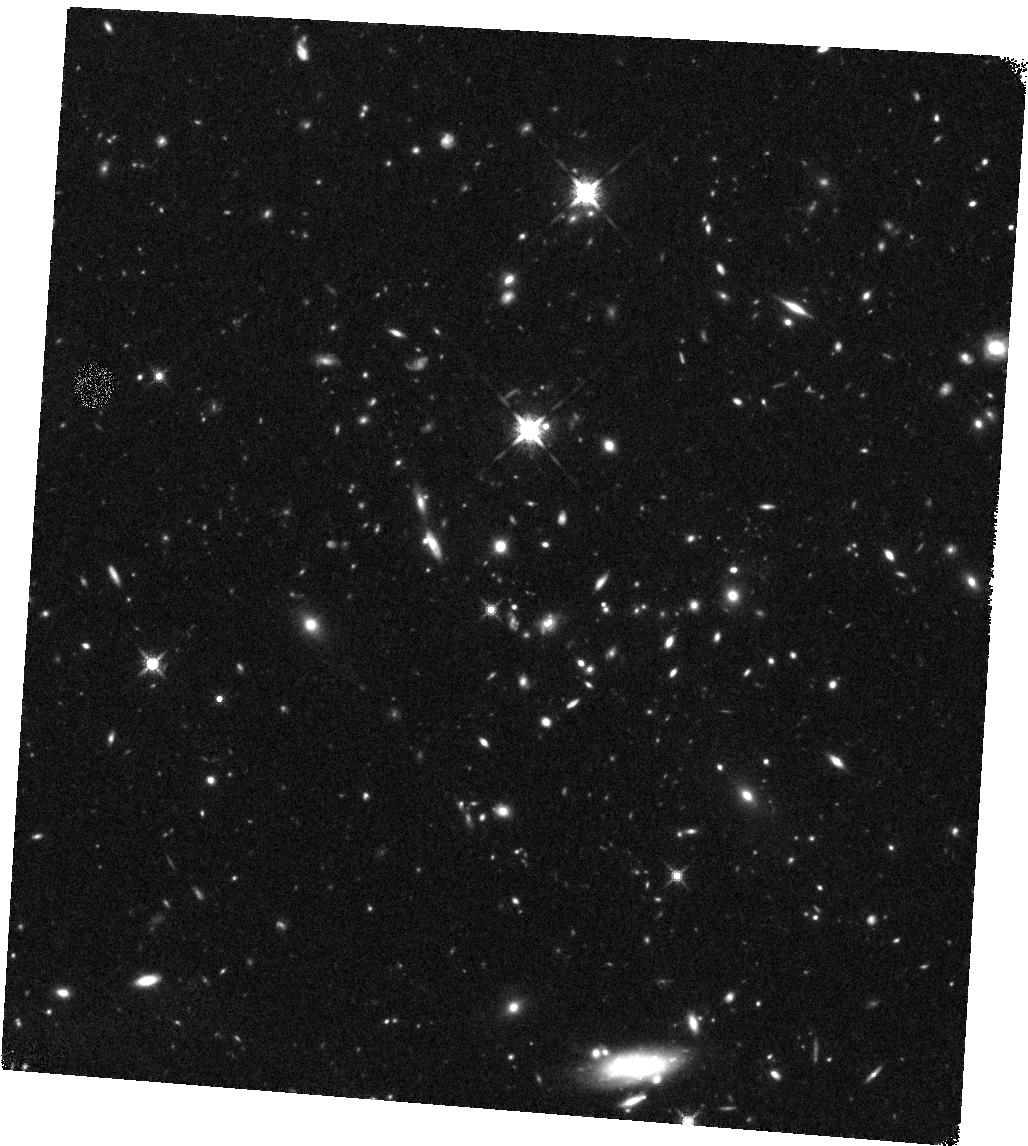
Target: J030510.62
Instrument: WFC3/IR
Filter: F160W
Exposure: 43 min
Observation ID: hst_14653_05_wfc3_ir_f160w_id8505

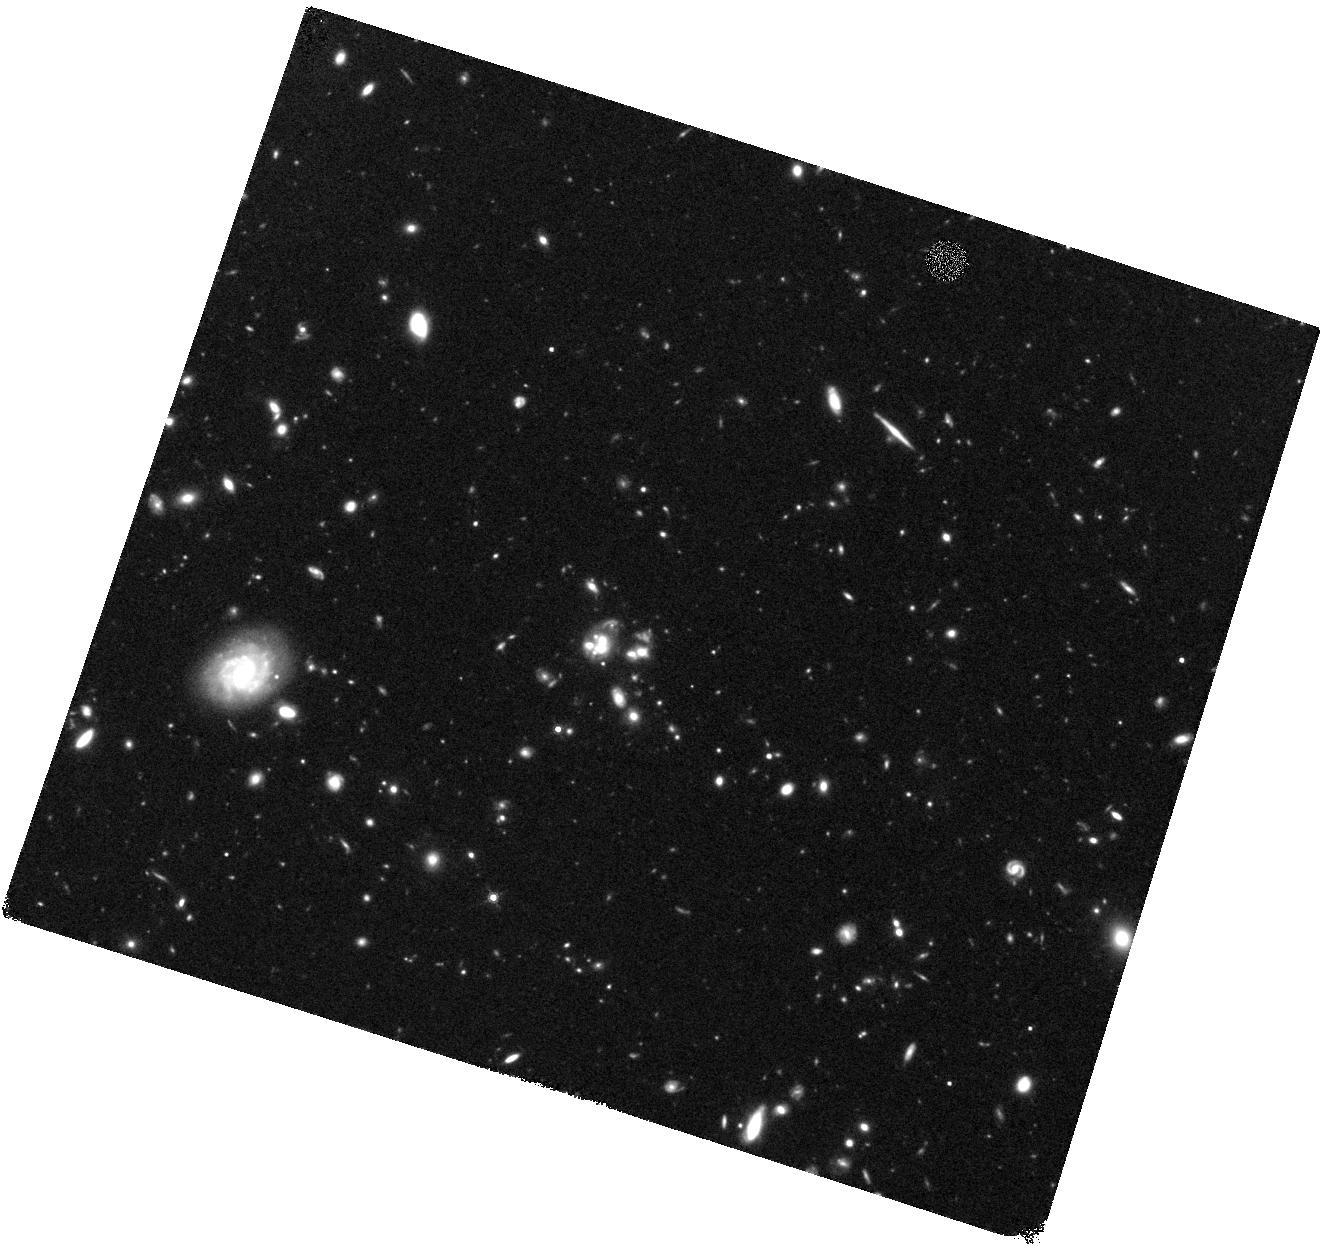
Target: J120207.90
Instrument: WFC3/IR
Filter: F160W
Exposure: 46 min
Observation ID: hst_14653_13_wfc3_ir_f160w_id8513

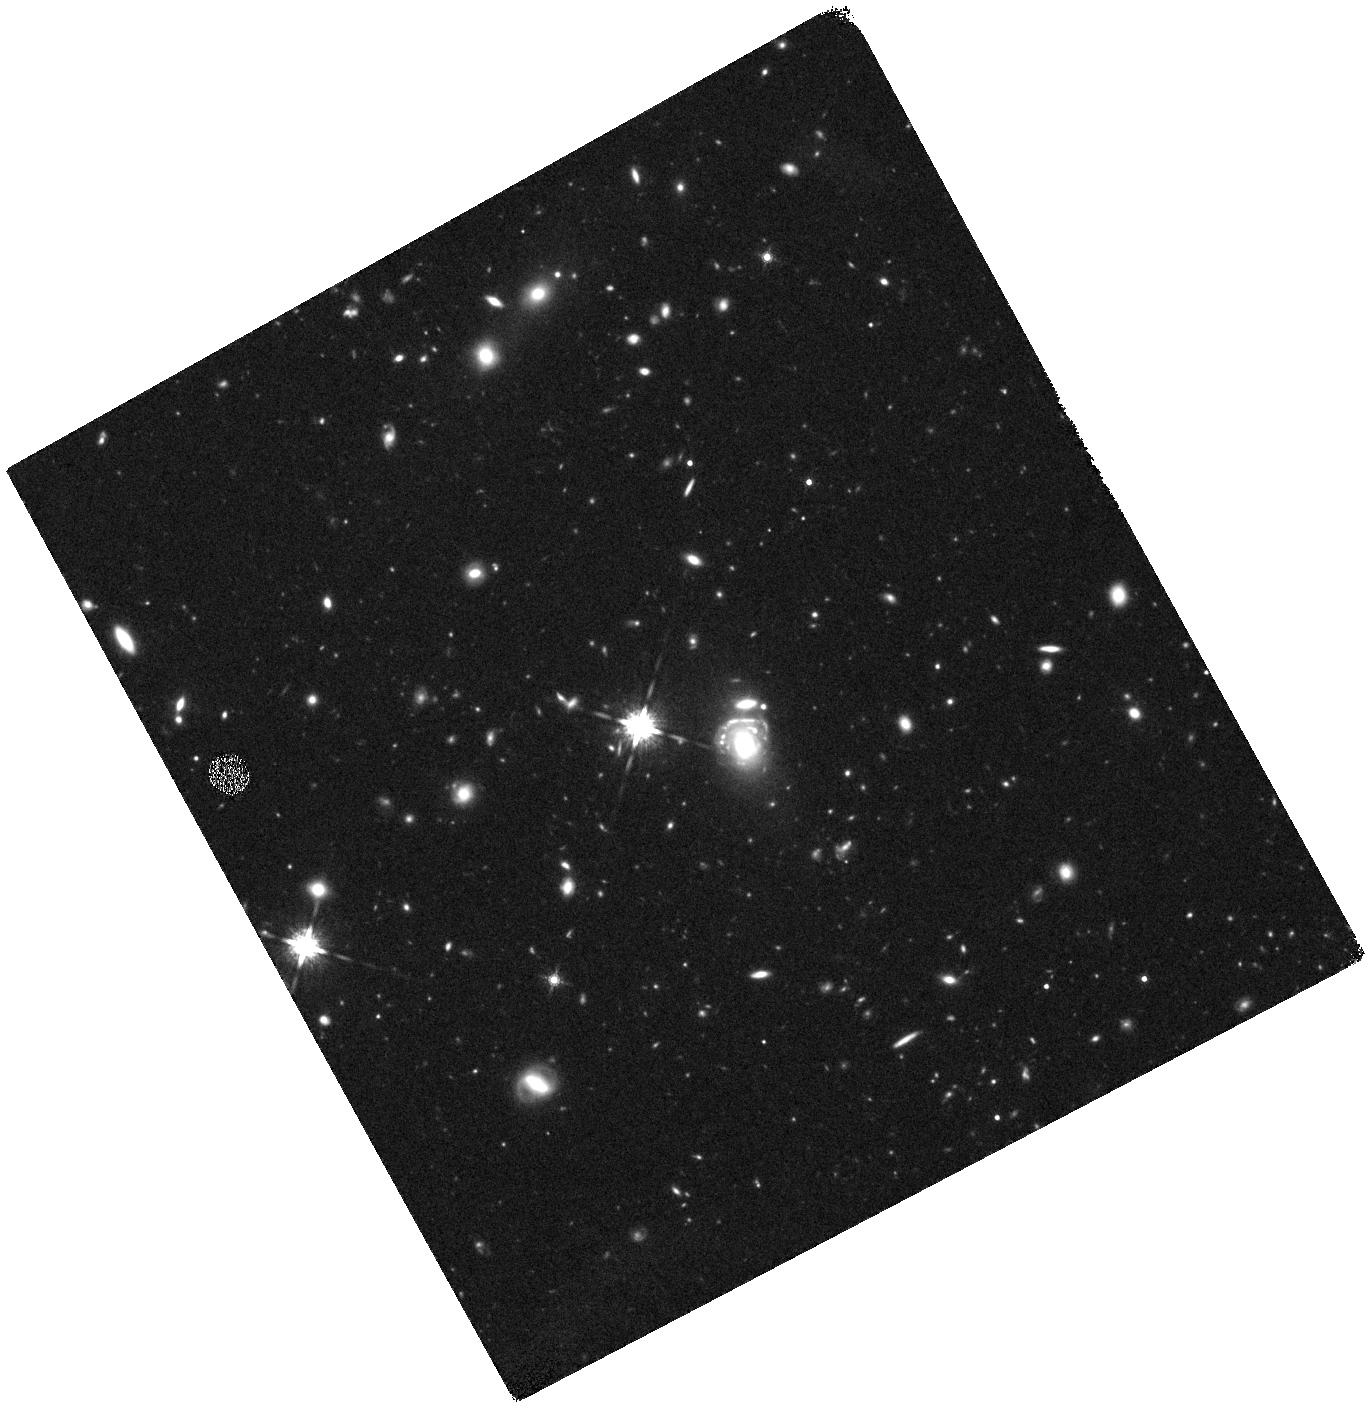
Target: J231356.64
Instrument: WFC3/IR
Filter: F160W
Exposure: 42 min
Observation ID: hst_14653_22_wfc3_ir_f160w_id8522

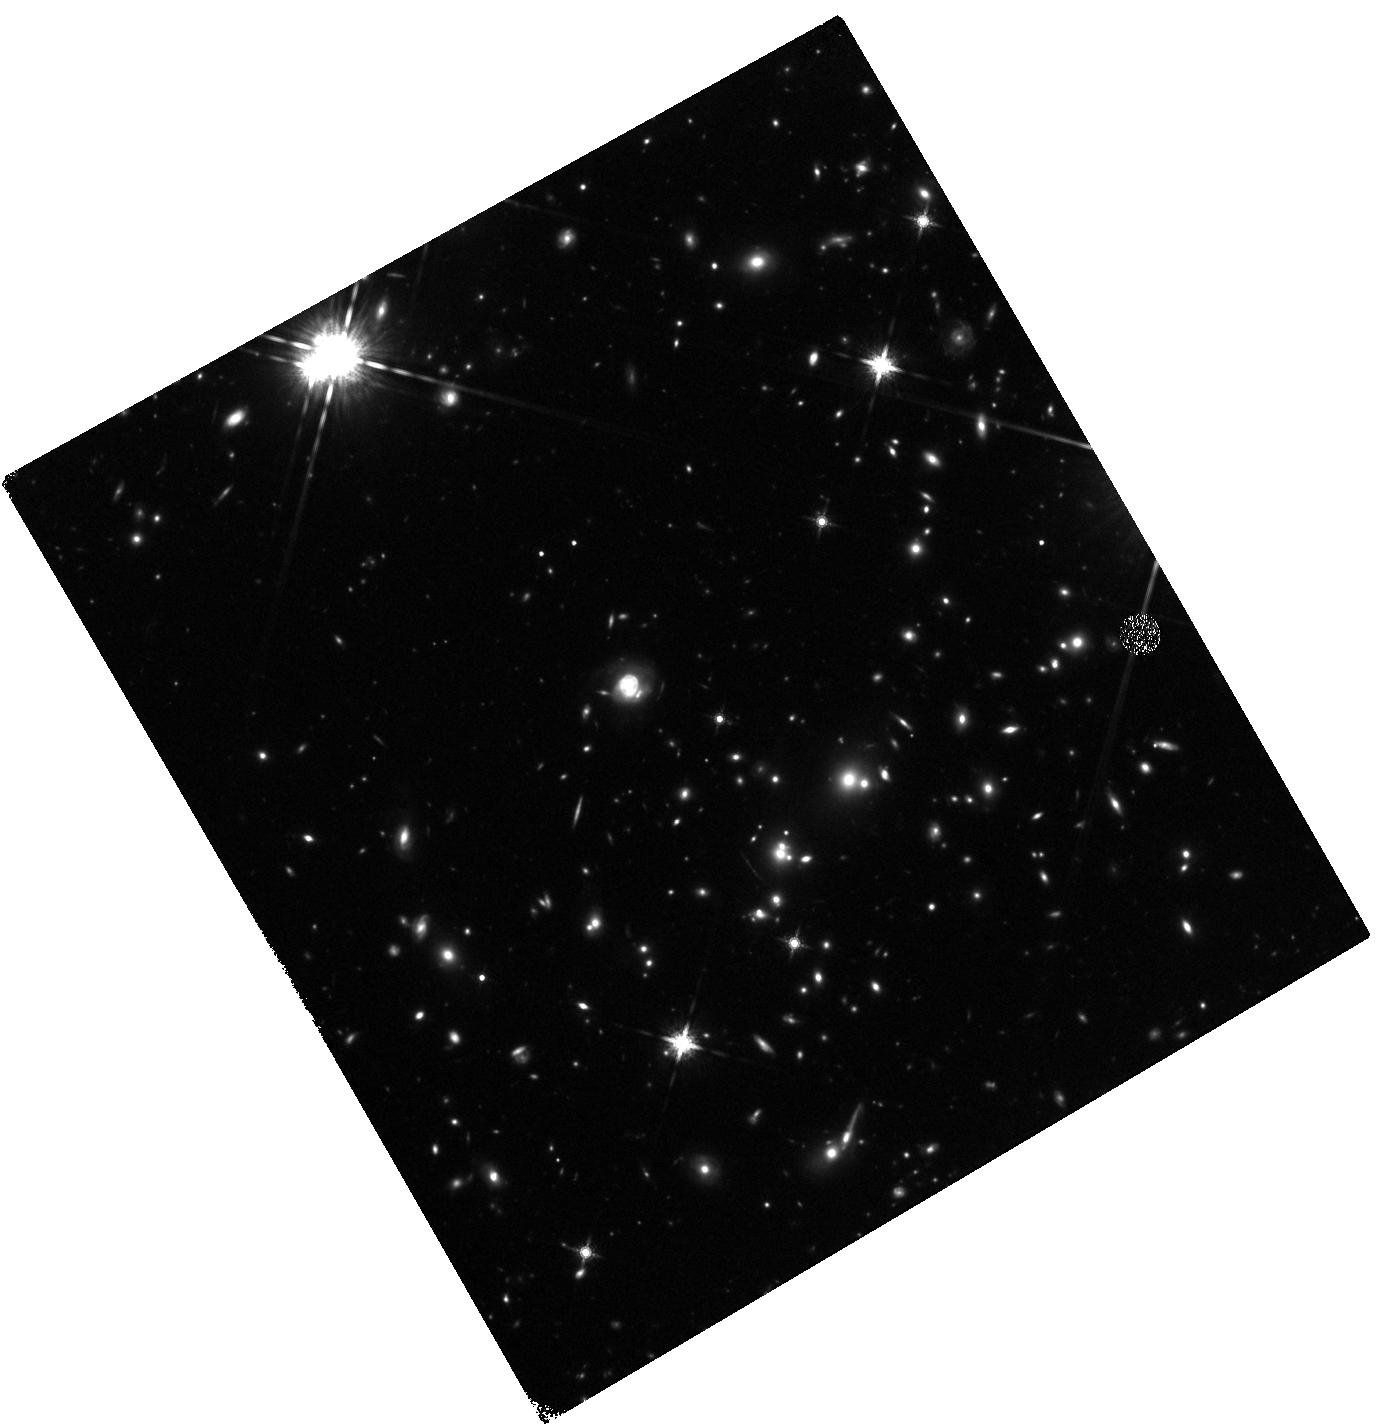
Target: J160722.77
Instrument: WFC3/IR
Filter: F160W
Exposure: 49 min
Observation ID: hst_14653_21_wfc3_ir_f160w_id8521

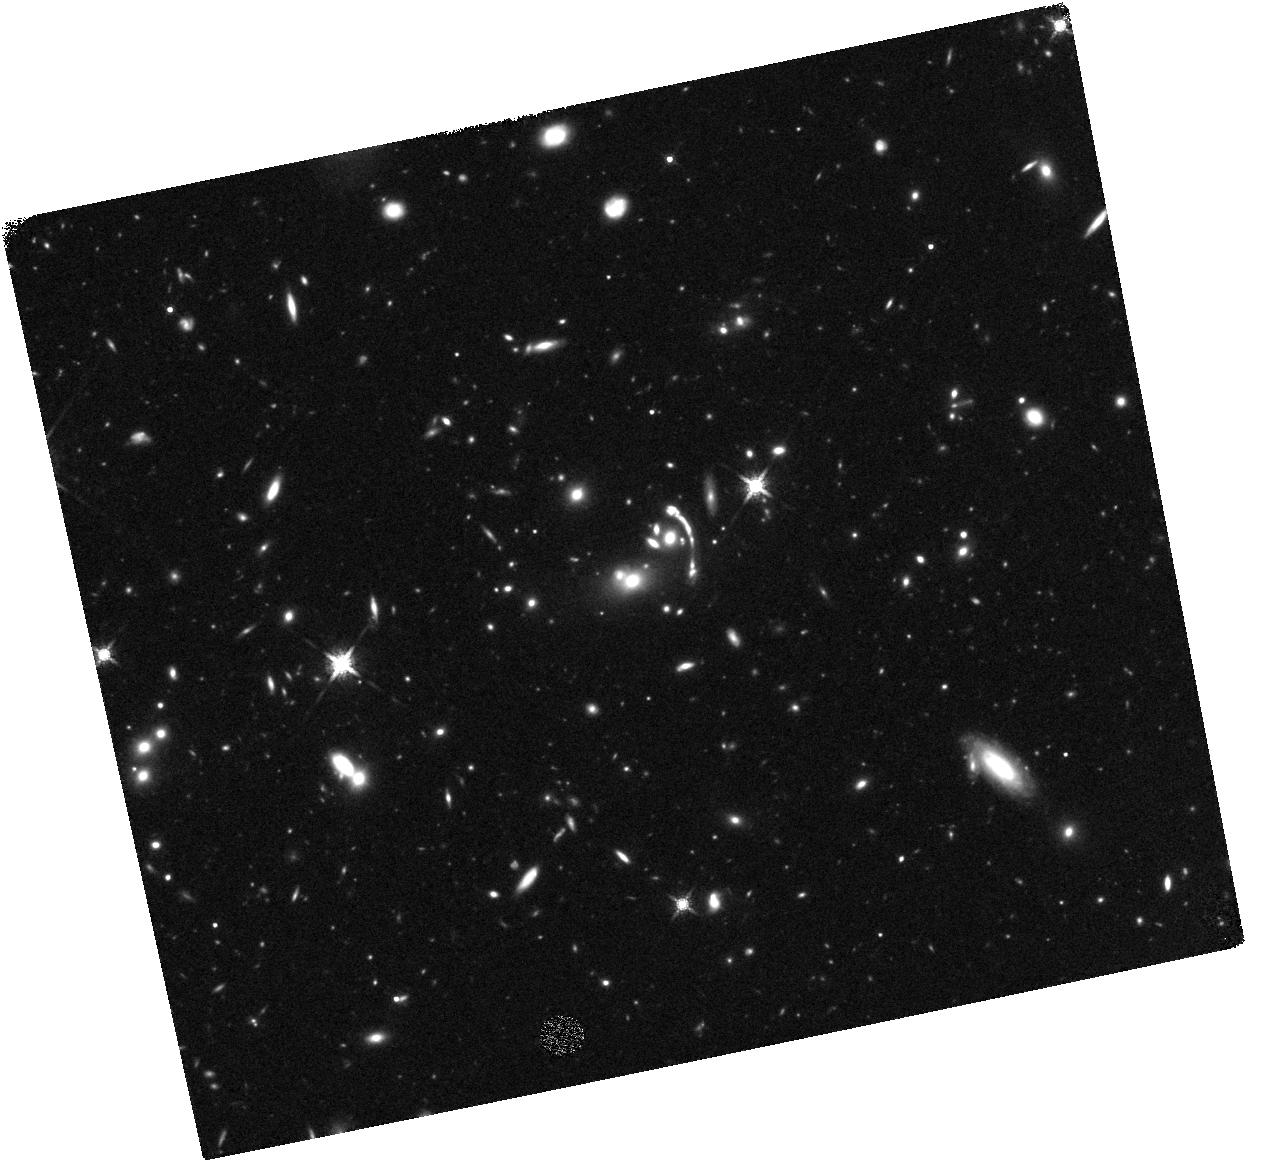
Target: J144958.59
Instrument: WFC3/IR
Filter: F160W
Exposure: 43 min
Observation ID: hst_14653_20_wfc3_ir_f160w_id8520

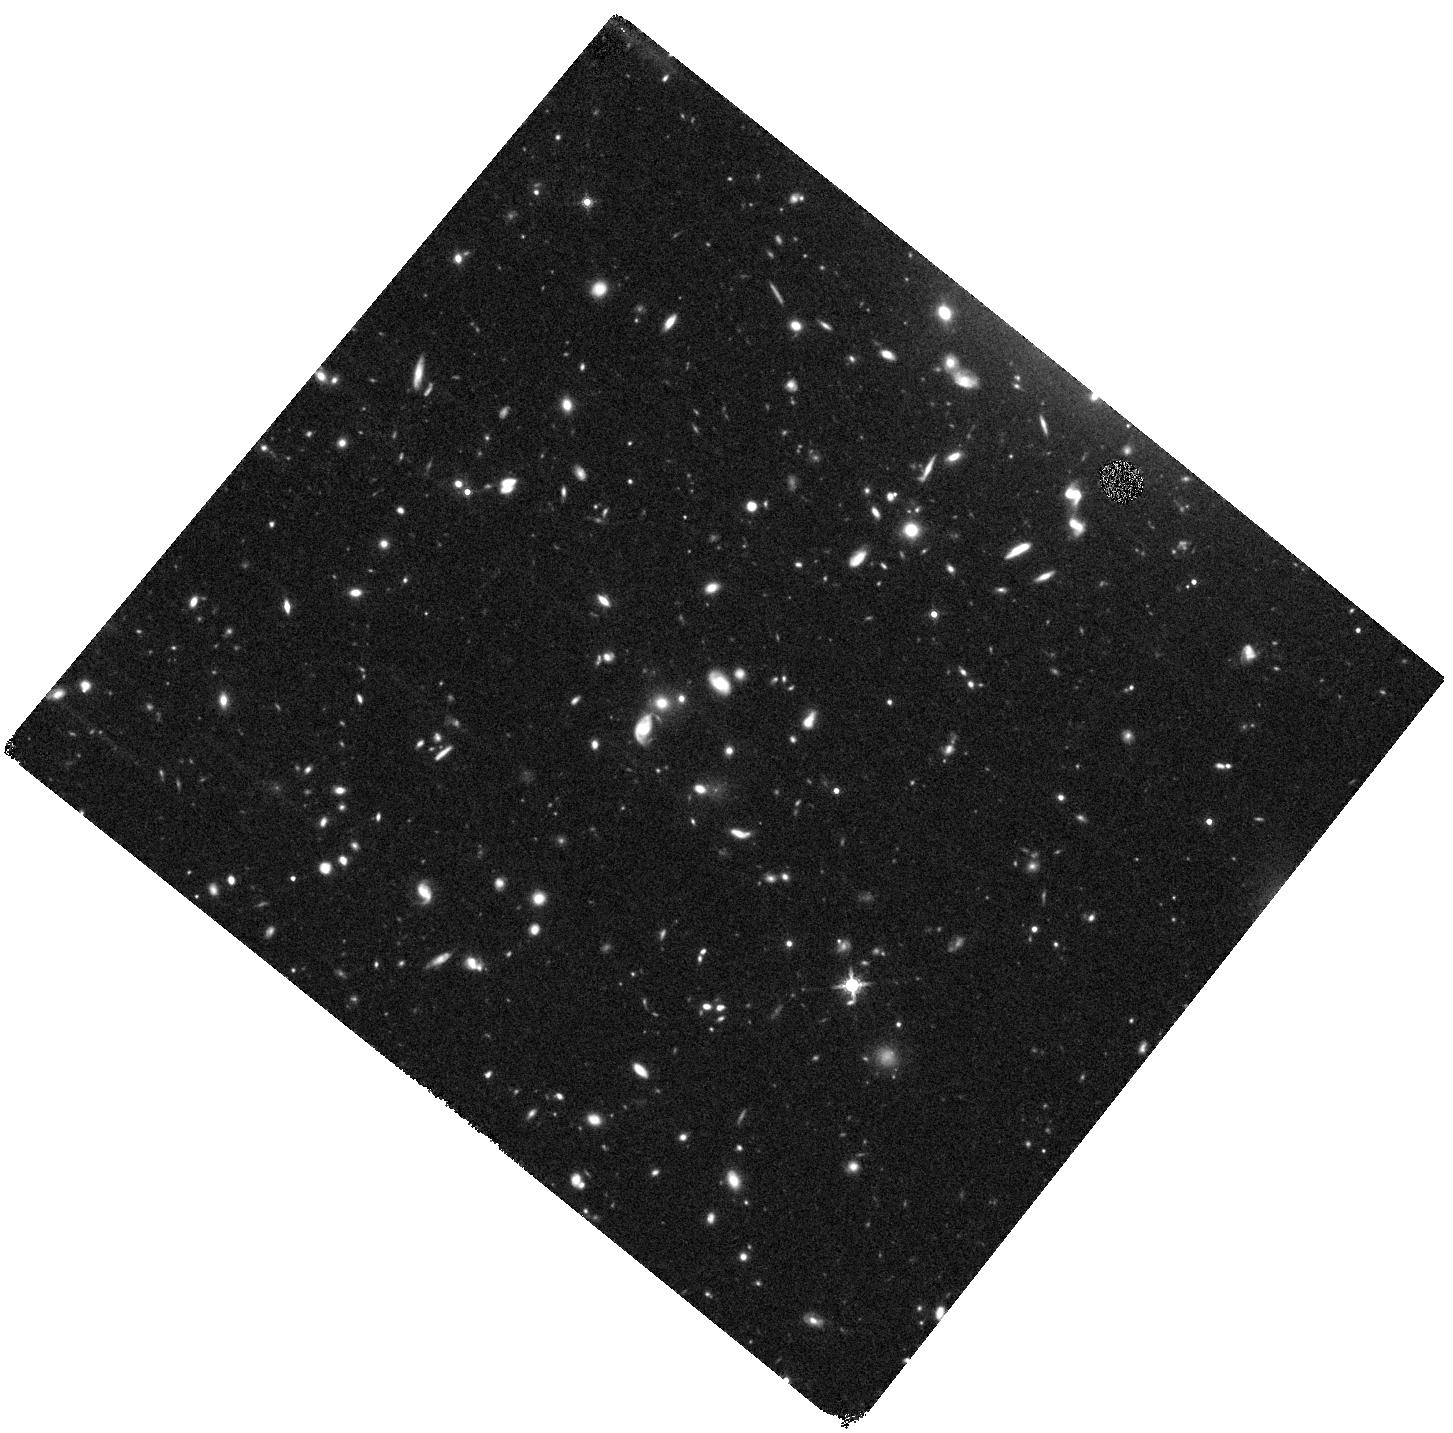
Target: J113921.74
Instrument: WFC3/IR
Filter: F160W
Exposure: 43 min
Observation ID: hst_14653_10_wfc3_ir_f160w_id8510

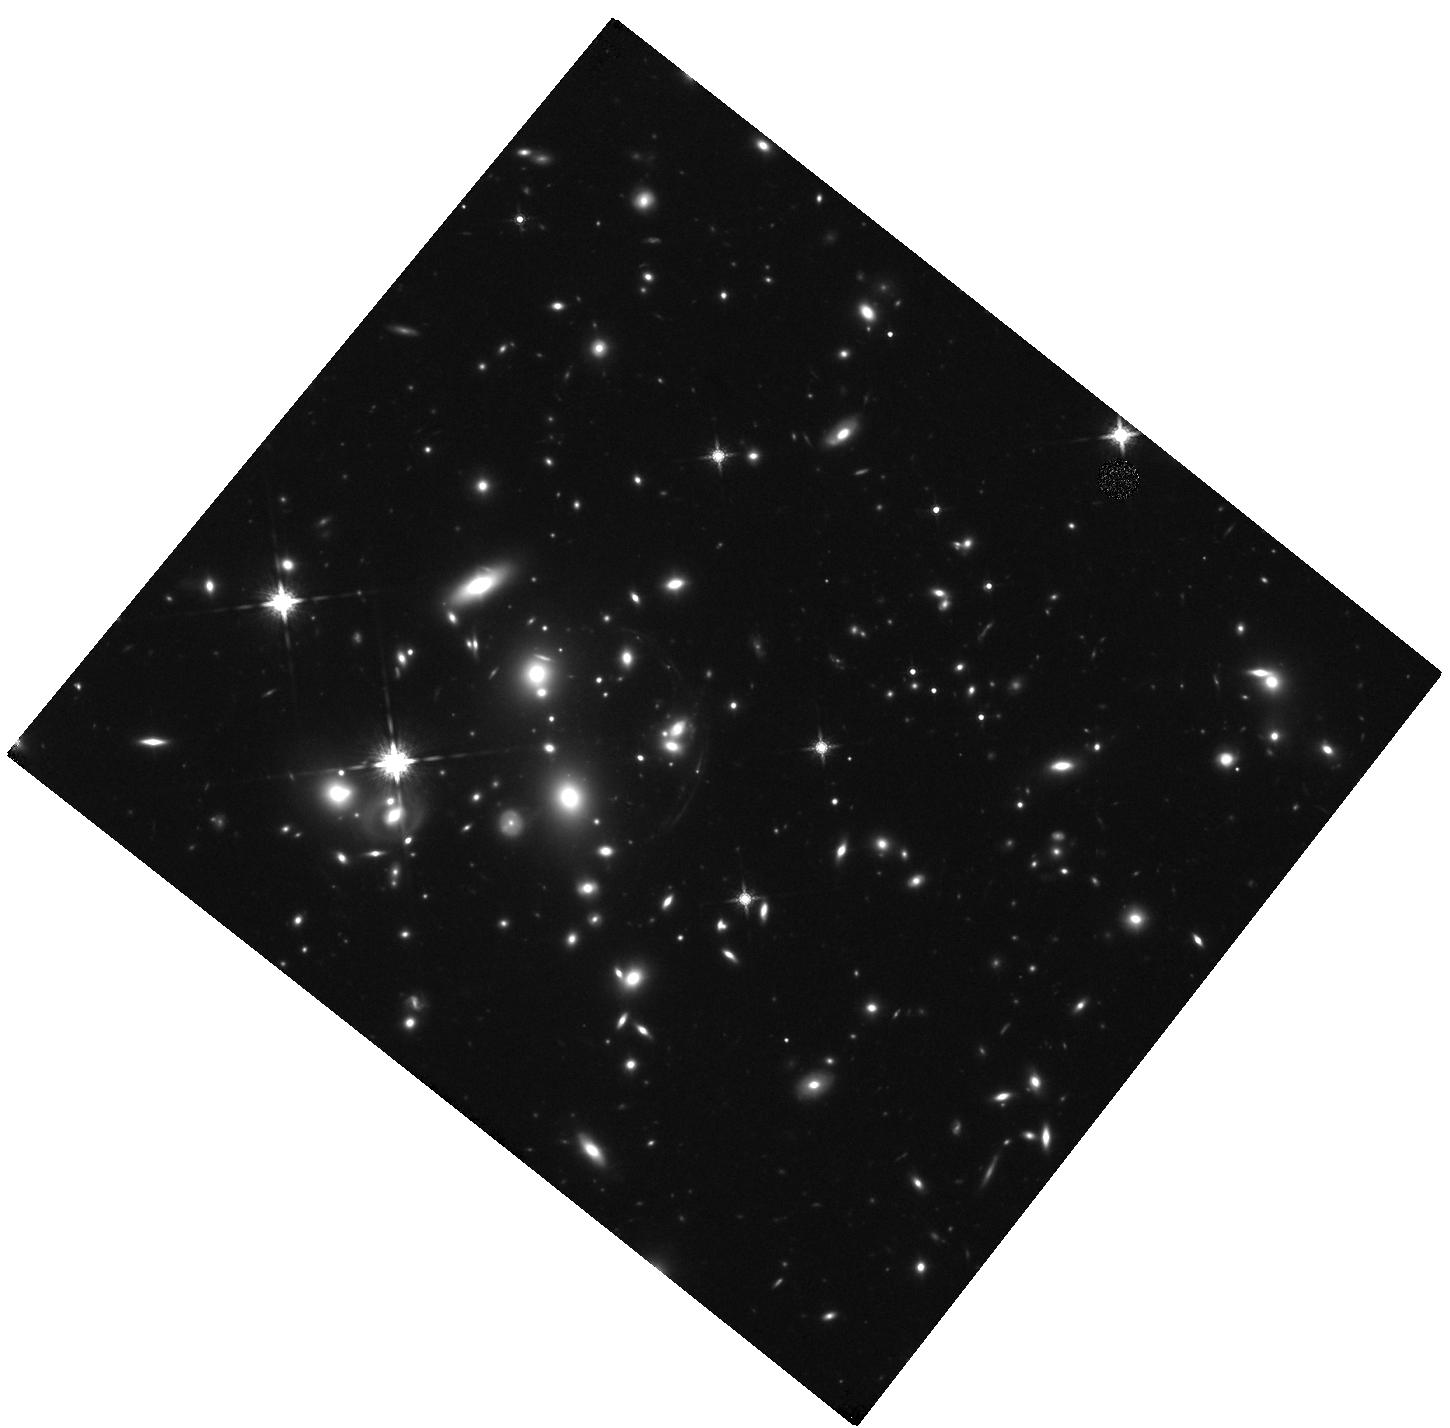
Target: J074851.72
Instrument: WFC3/IR
Filter: F160W
Exposure: 46 min
Observation ID: hst_14653_06_wfc3_ir_f160w_id8506

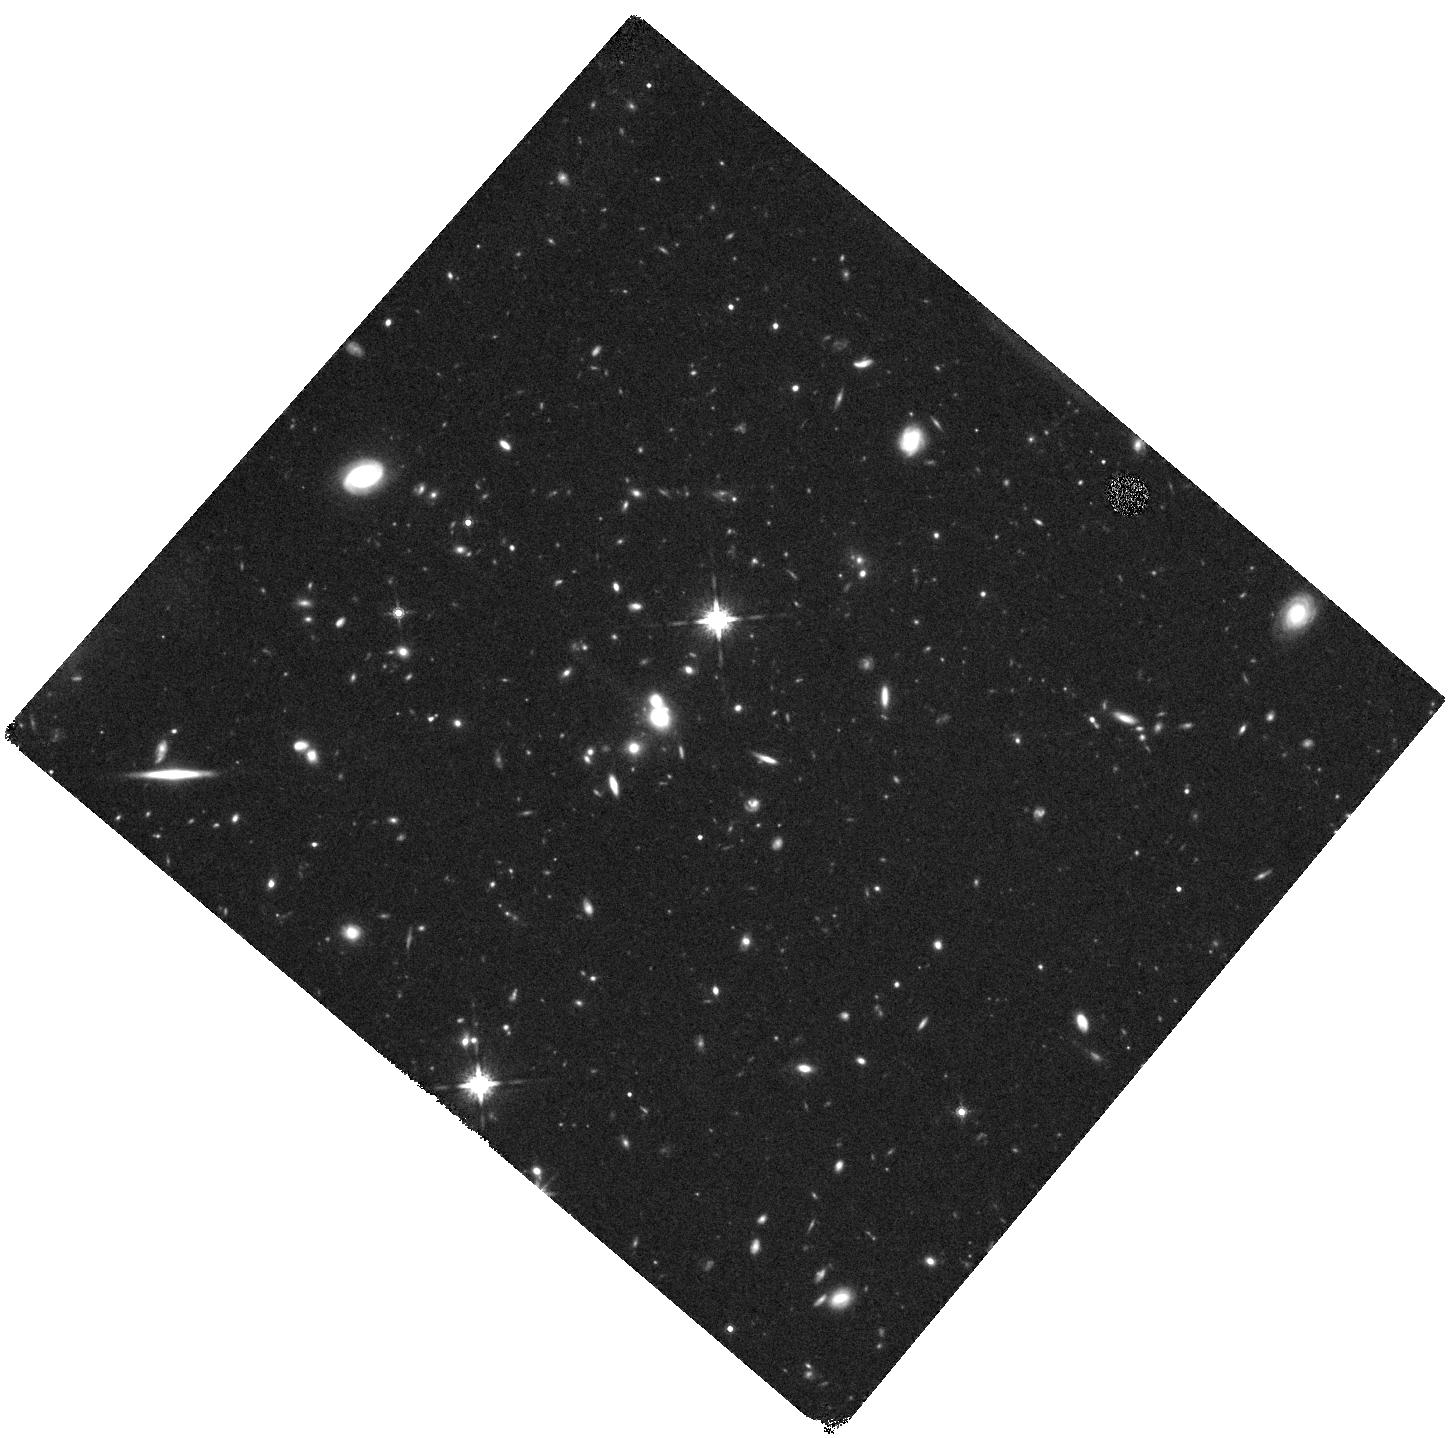
Target: J014341.2
Instrument: WFC3/IR
Filter: F160W
Exposure: 42 min
Observation ID: hst_14653_02_wfc3_ir_f160w_id8502

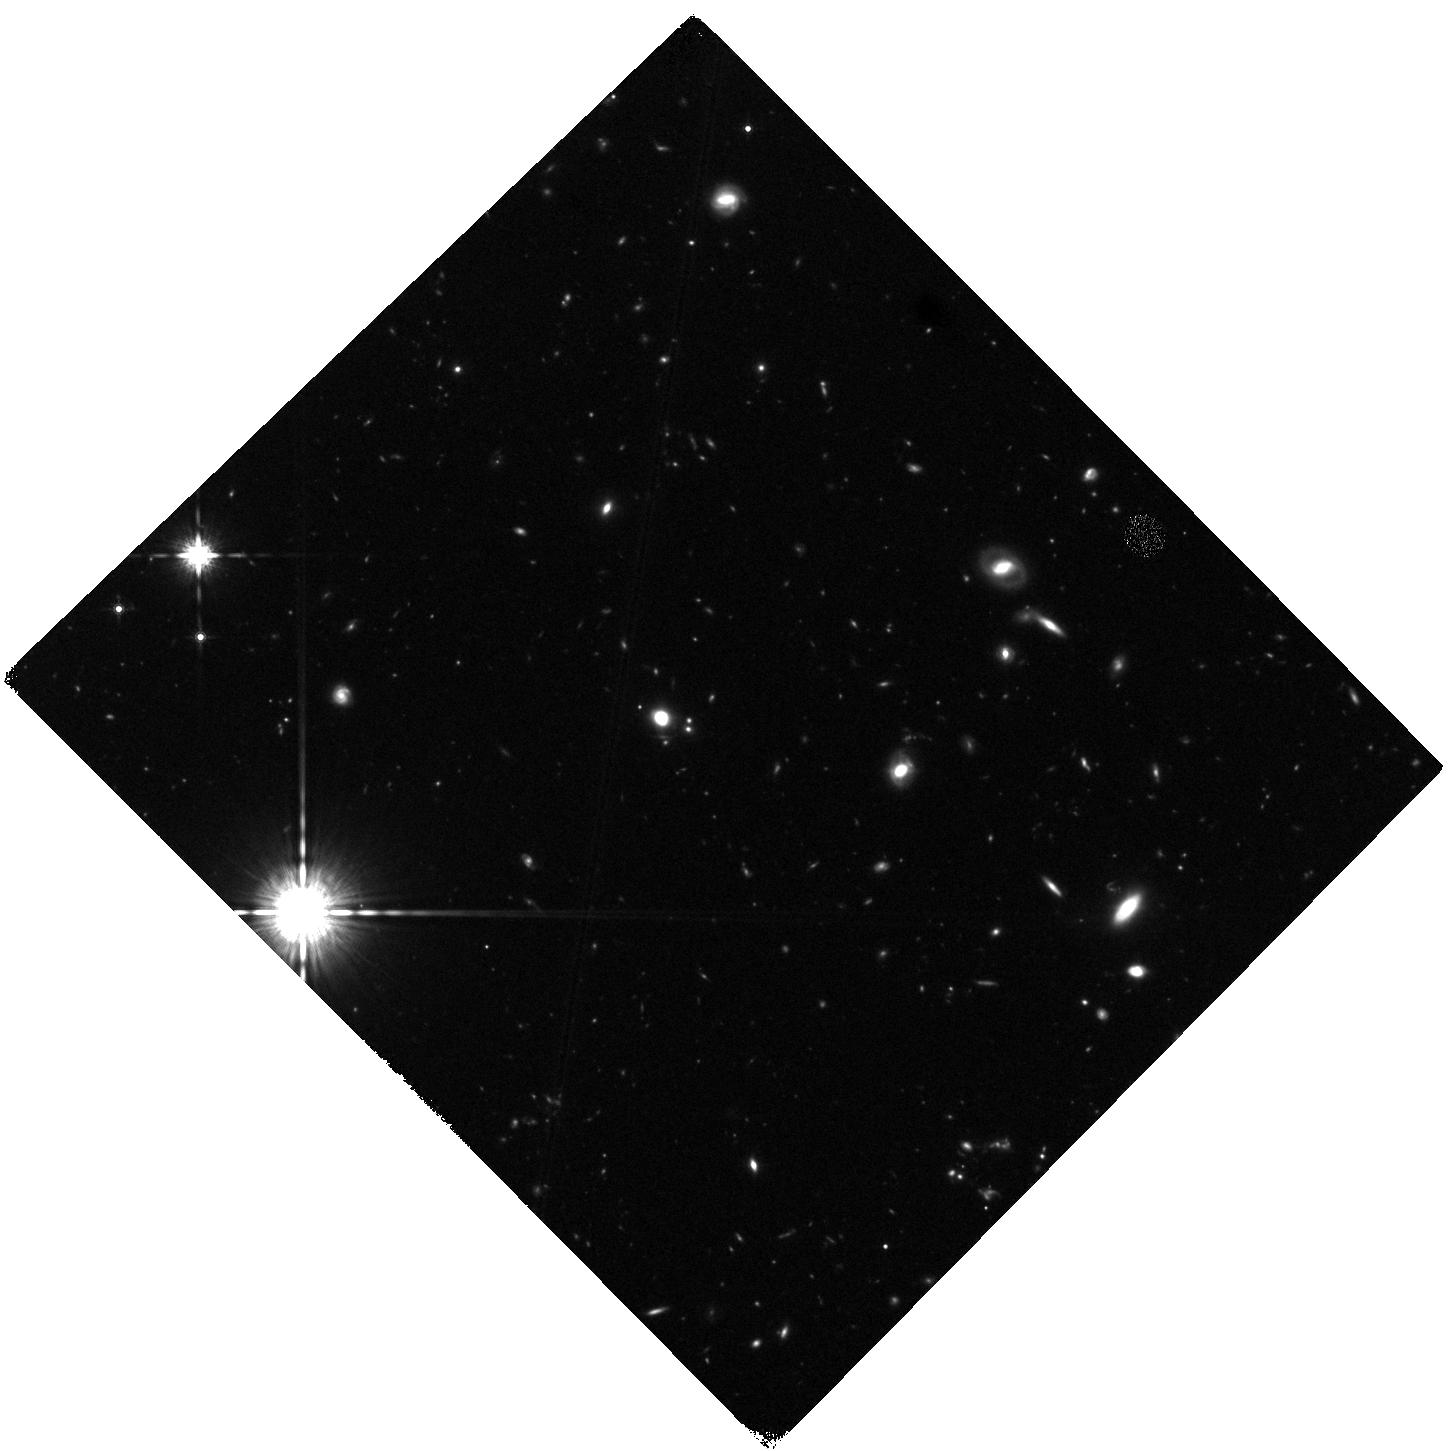
Target: J112713.44
Instrument: WFC3/IR
Filter: F160W
Exposure: 45 min
Observation ID: hst_14653_08_wfc3_ir_f160w_id8508

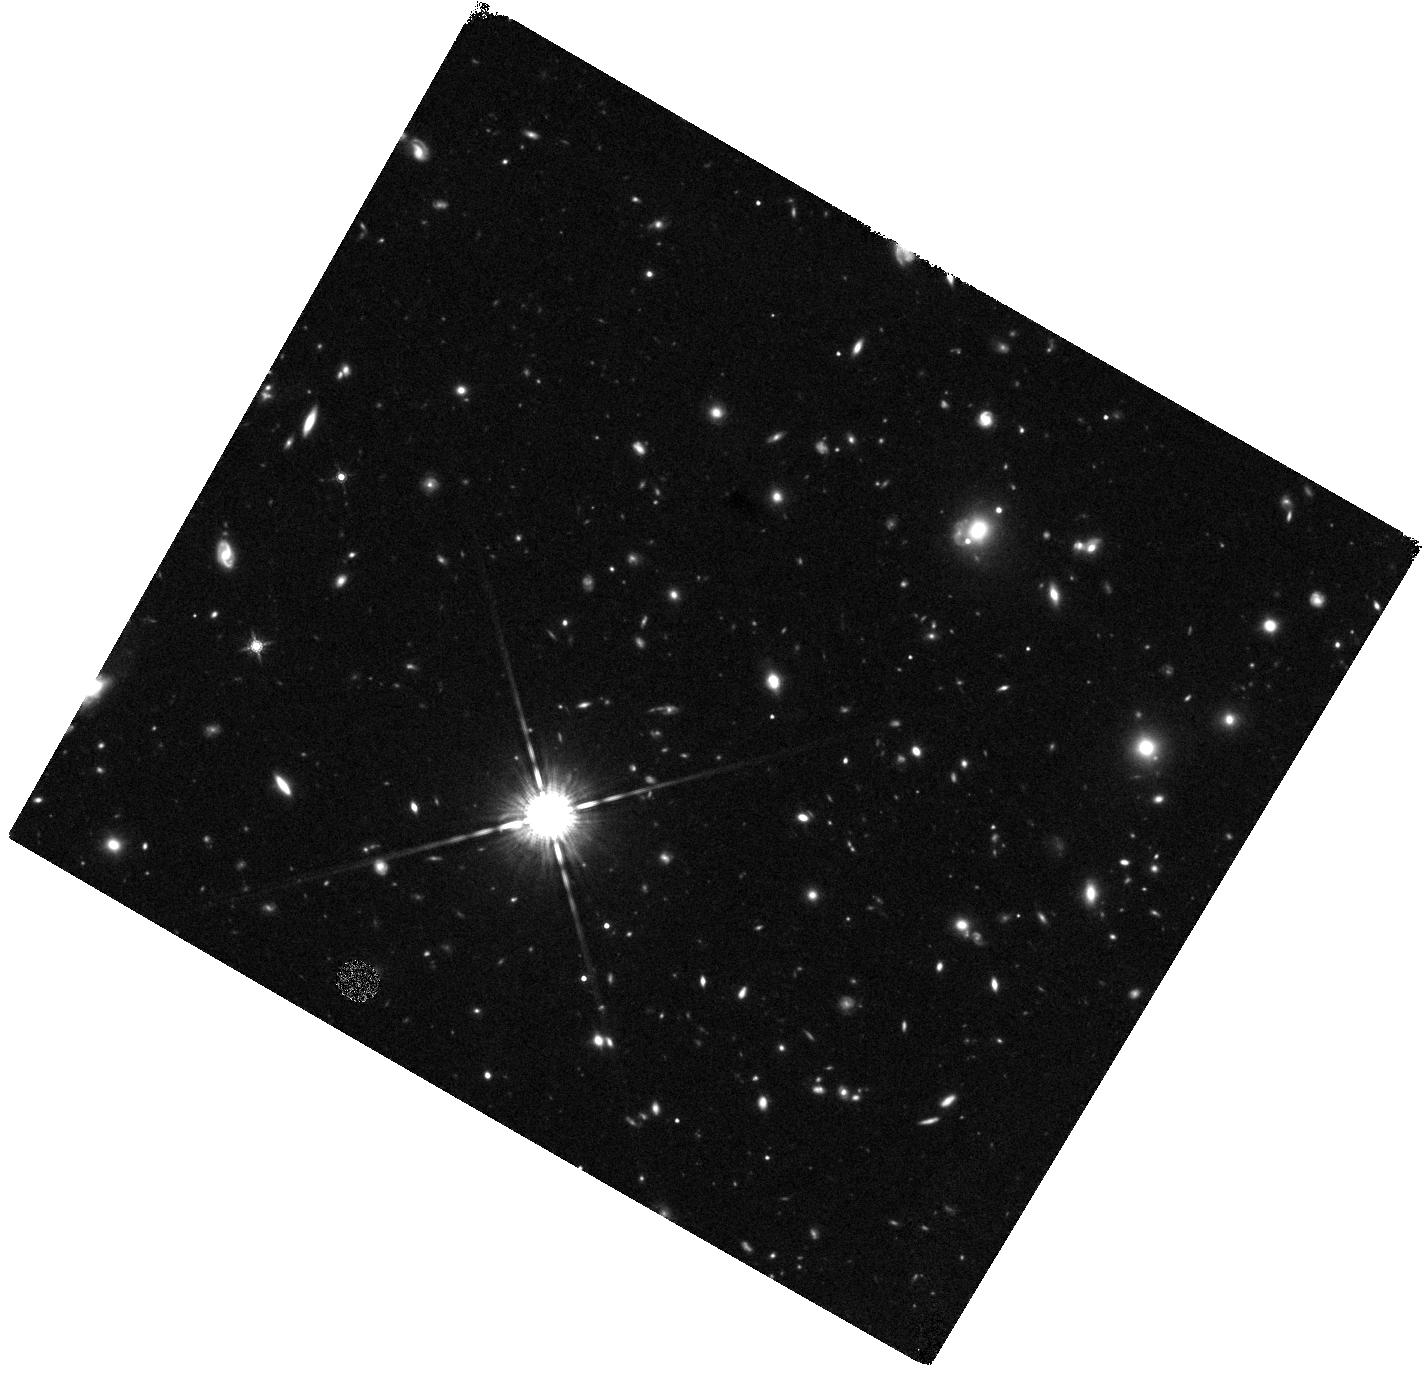
Target: J113805.53
Instrument: WFC3/IR
Filter: F160W
Exposure: 43 min
Observation ID: hst_14653_09_wfc3_ir_f160w_id8509

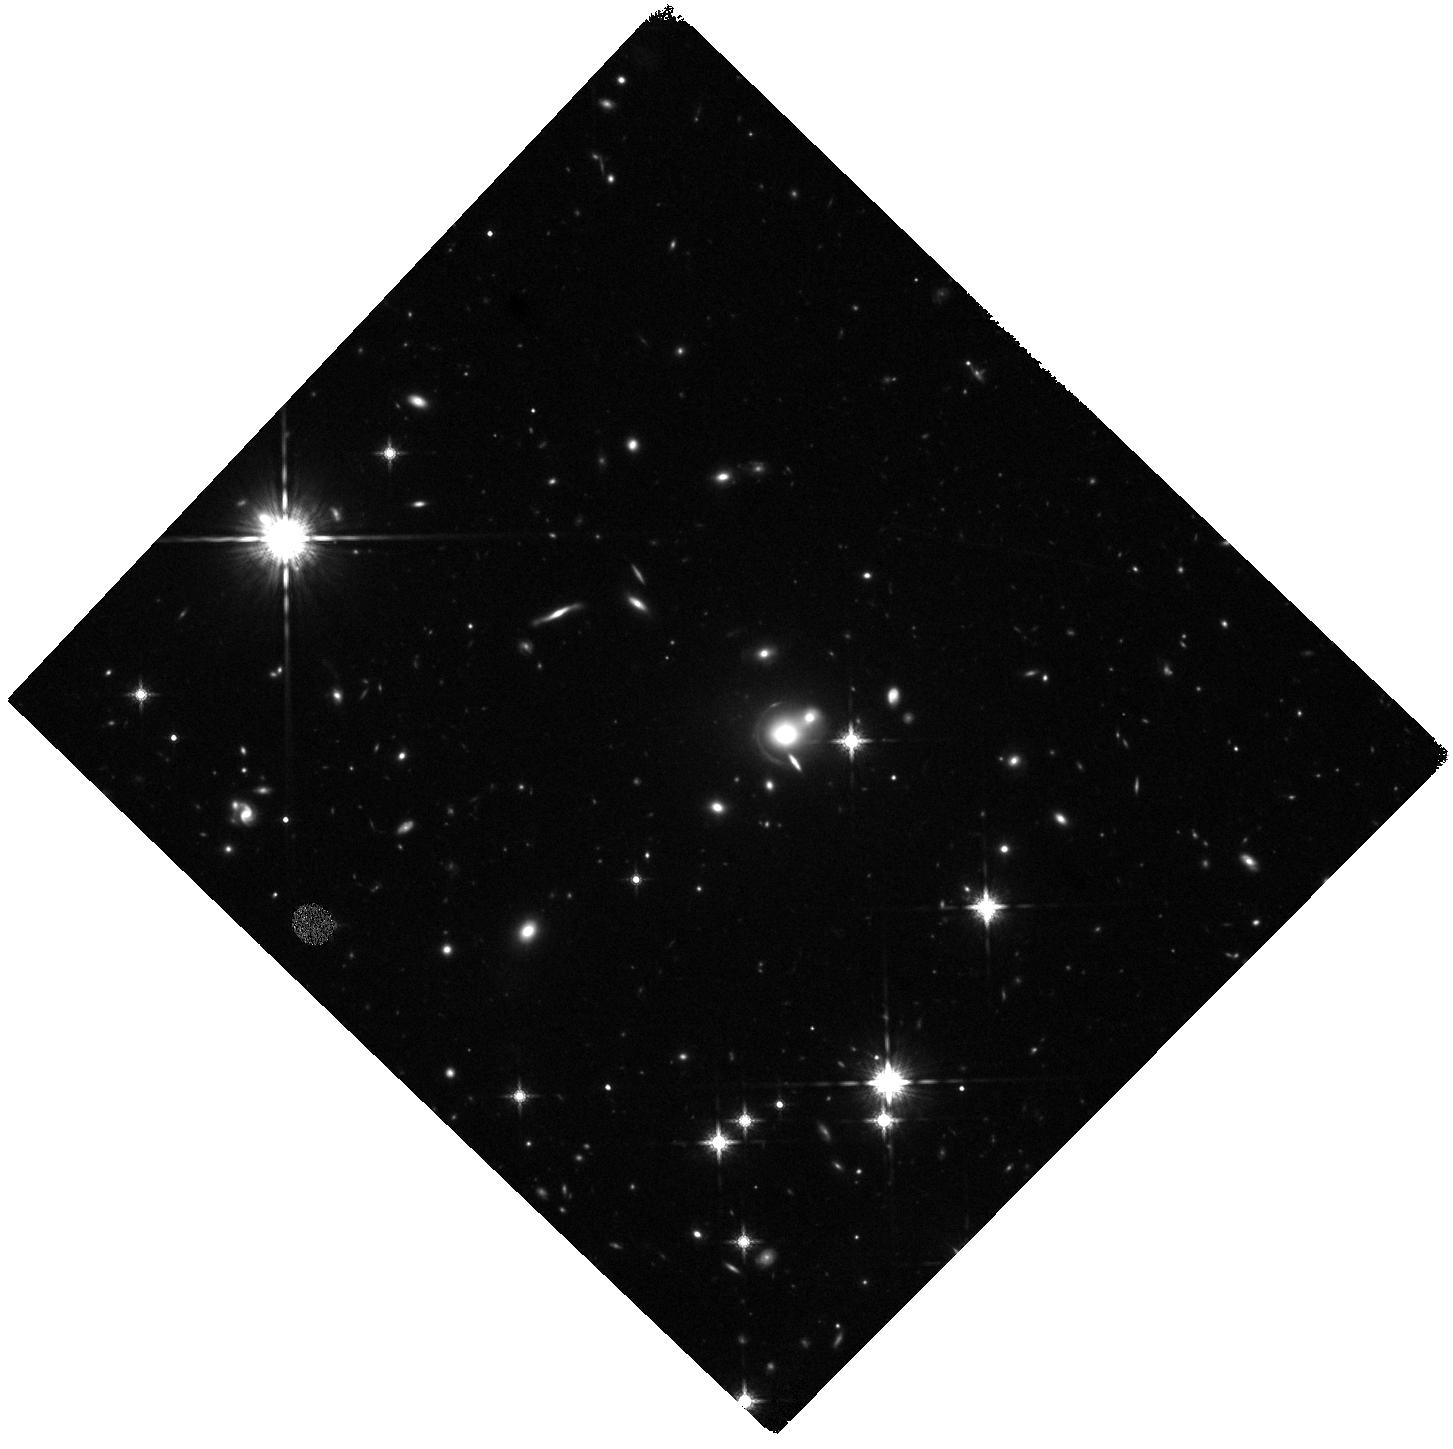
Target: J022633.98
Instrument: WFC3/IR
Filter: F160W
Exposure: 43 min
Observation ID: hst_14653_04_wfc3_ir_f160w_id8504

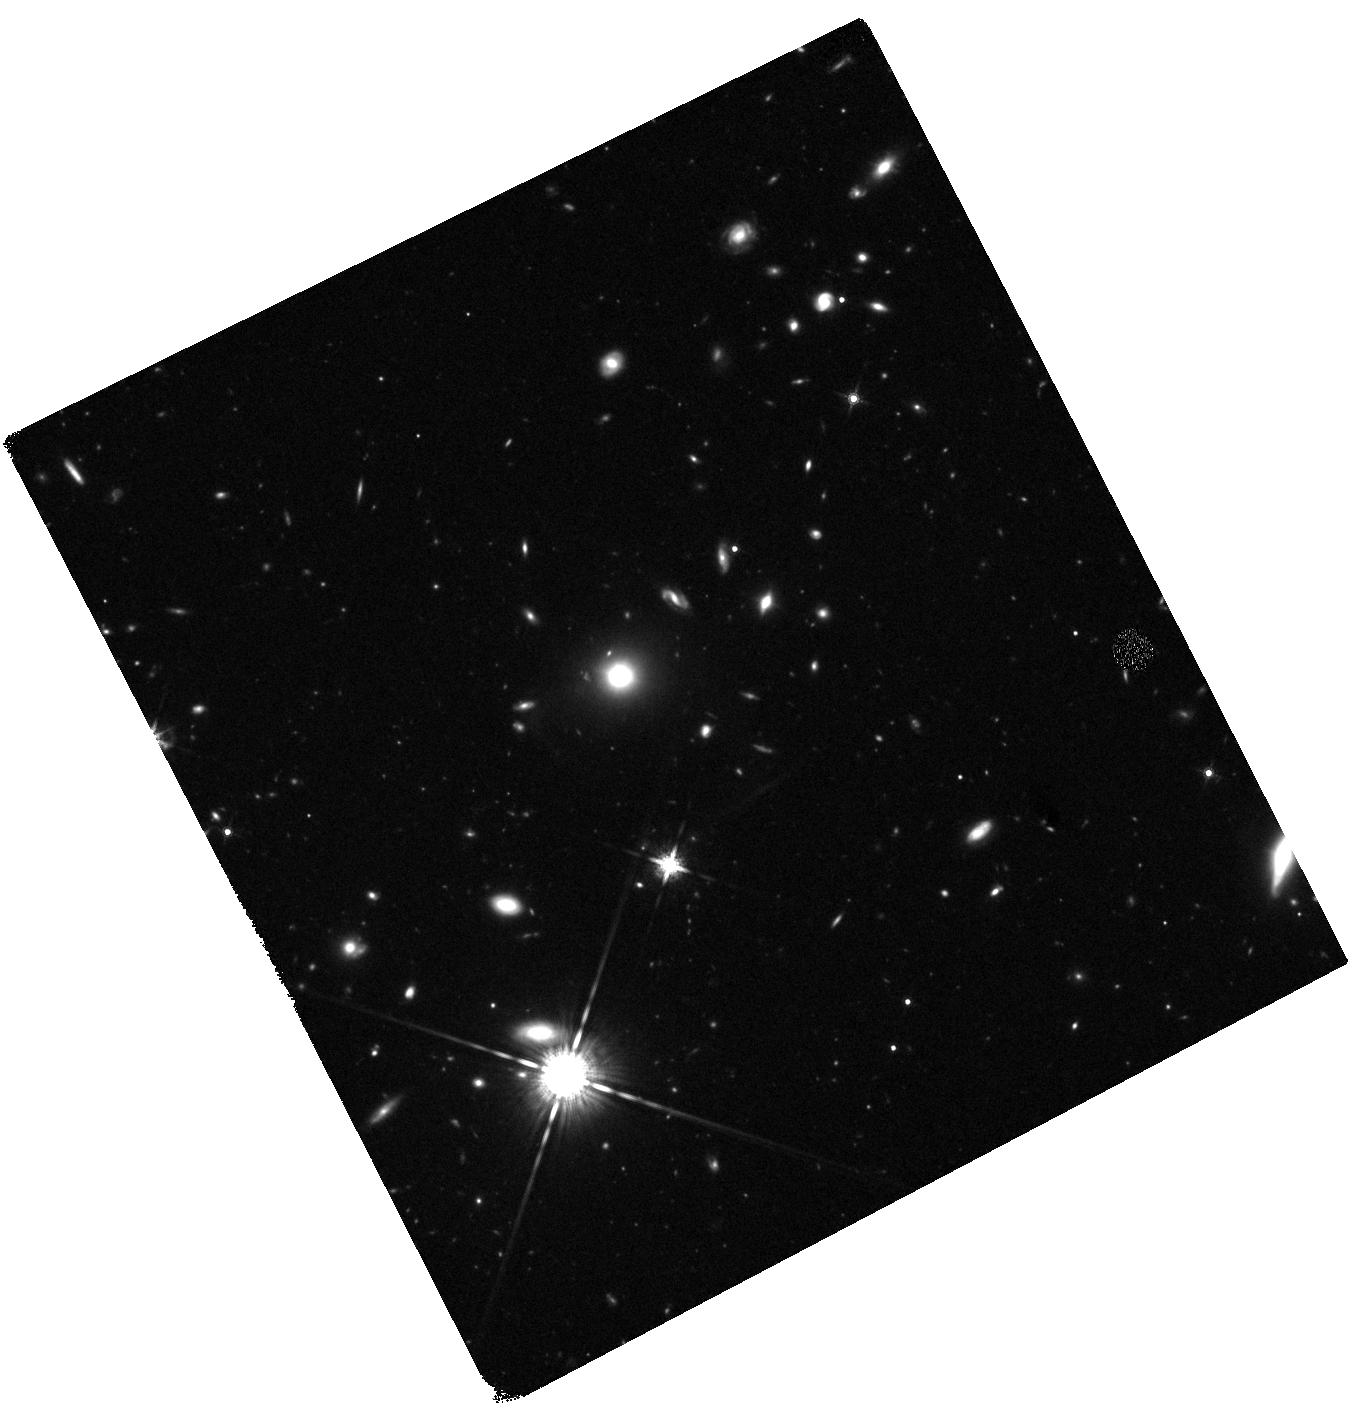
Target: J133634.94
Instrument: WFC3/IR
Filter: F160W
Exposure: 45 min
Observation ID: hst_14653_16_wfc3_ir_f160w_id8516

The most luminous galaxies: strongly lensed SMGs at 1<z<4 (PI: Lowenthal, James)

About half of all star formation at high redshift is thought to take place in dust-shrouded starburst galaxies not easily detected in rest-UV surveys. Studying their star formation and gas properties in detail is important but very difficult. We have assembled a new sample of some of the most FIR-luminous galaxies in the Universe and have imaged them in 1.1 mm dust emission and measured their redshifts 1<z<4 via CO emission lines using the LMT. Our sample of 31 submm galaxies (SMGs) in 28 fields, culled from the Planck and Herschel all-sky surveys, includes 14 of the 21 most luminous galaxies known, with L_FIR>10e14 Lsun and SFR>10e4 Msun/yr. These extreme inferred luminosities -- and multiple / extended 1.1 mm images -- imply that most or all are strongly gravitationally lensed, with typical magnification ~ 10x. About half of the intervening lenses are likely massive galaxy clusters at z~1, with the other half presumably massive galaxies aligned by chance with the SMG. Here we seek deep WFC3/IR images of 22 fields lacking deep HST coverage. Our science goals are (1) to build accurate lensing models, which requires high-resolution images of lensing galaxies and clusters and lensed background galaxies, arcs, and Einstein rings; and (2) to apply the lensing models to any lensed images of the background SMGs themselves to derive structural details of gas and star formation down to scales of 10 to 100 pc, which is needed to understand the fueling and triggering mechanisms of these extreme starbursts. This unique sample of lensed super-starbursts is unlike any previous sample of SMGs and promises new insight into the formation of massive galaxies at early epochs.